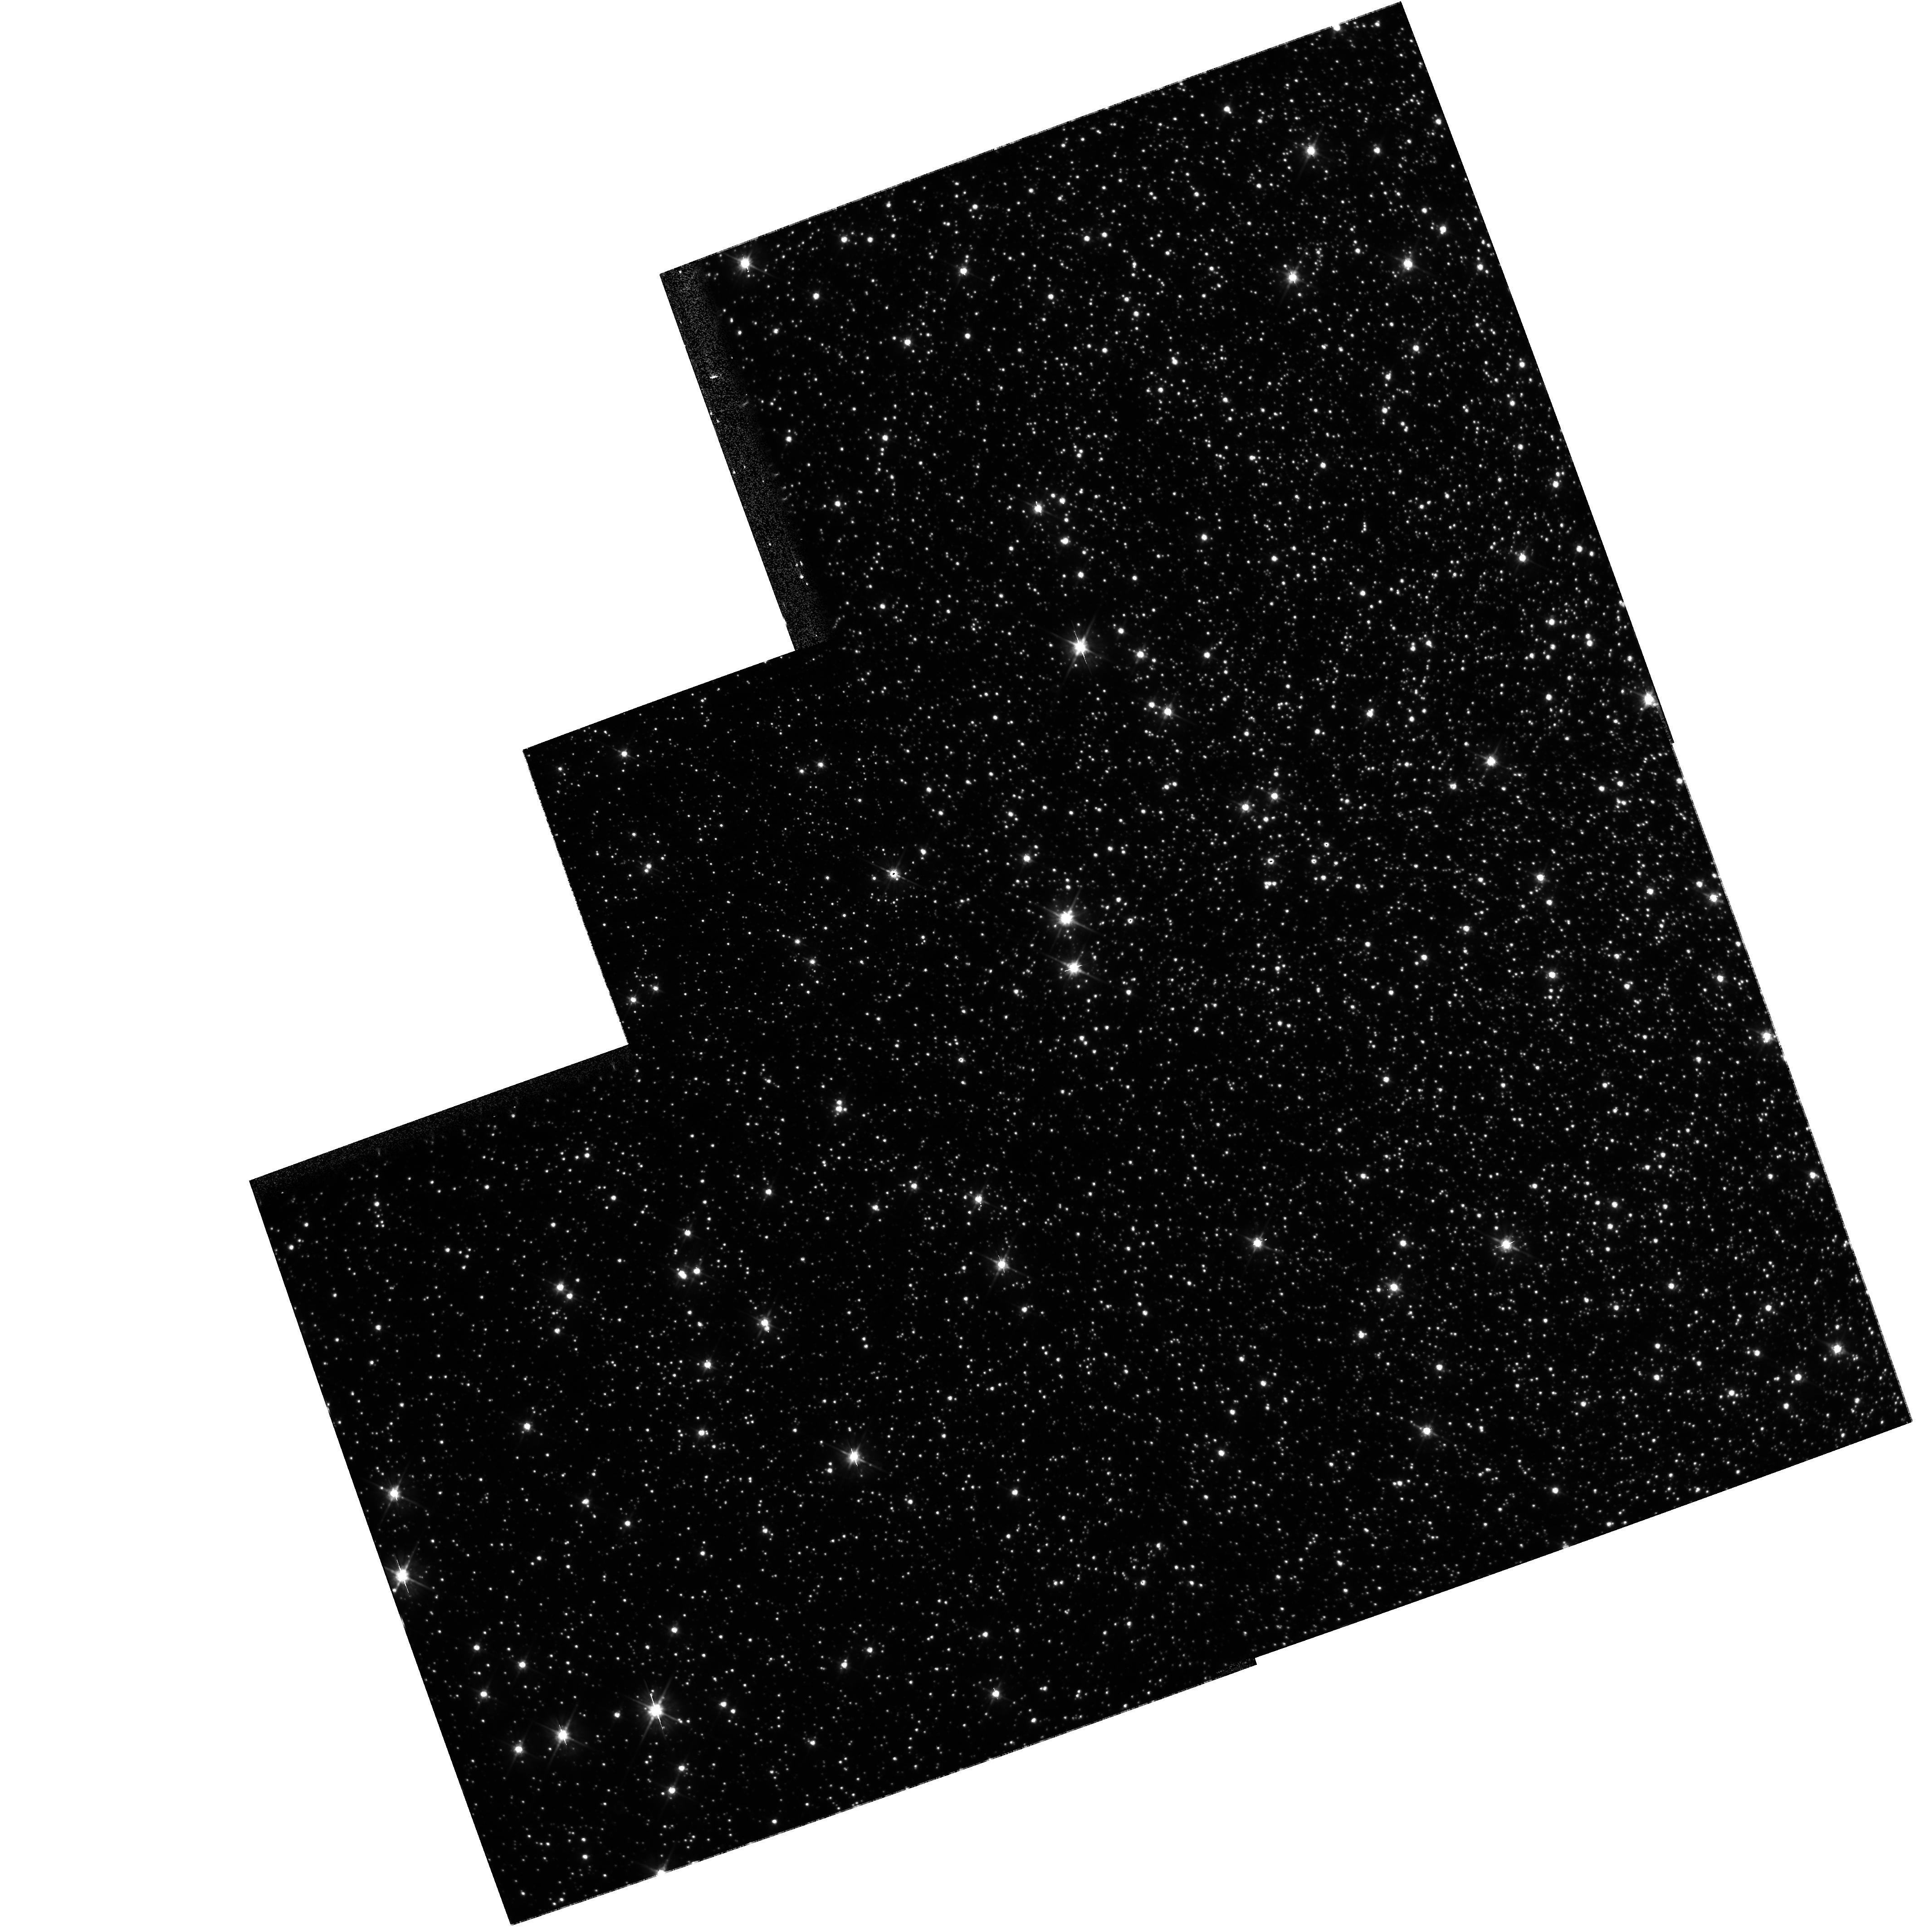
Target: OMEGA-CEN. Instrument: WFPC2/PC. Filter: F555W. Exposure: 8 min. Observation ID: hst_10079_01_wfpc2_pc_f555w_u8ty01

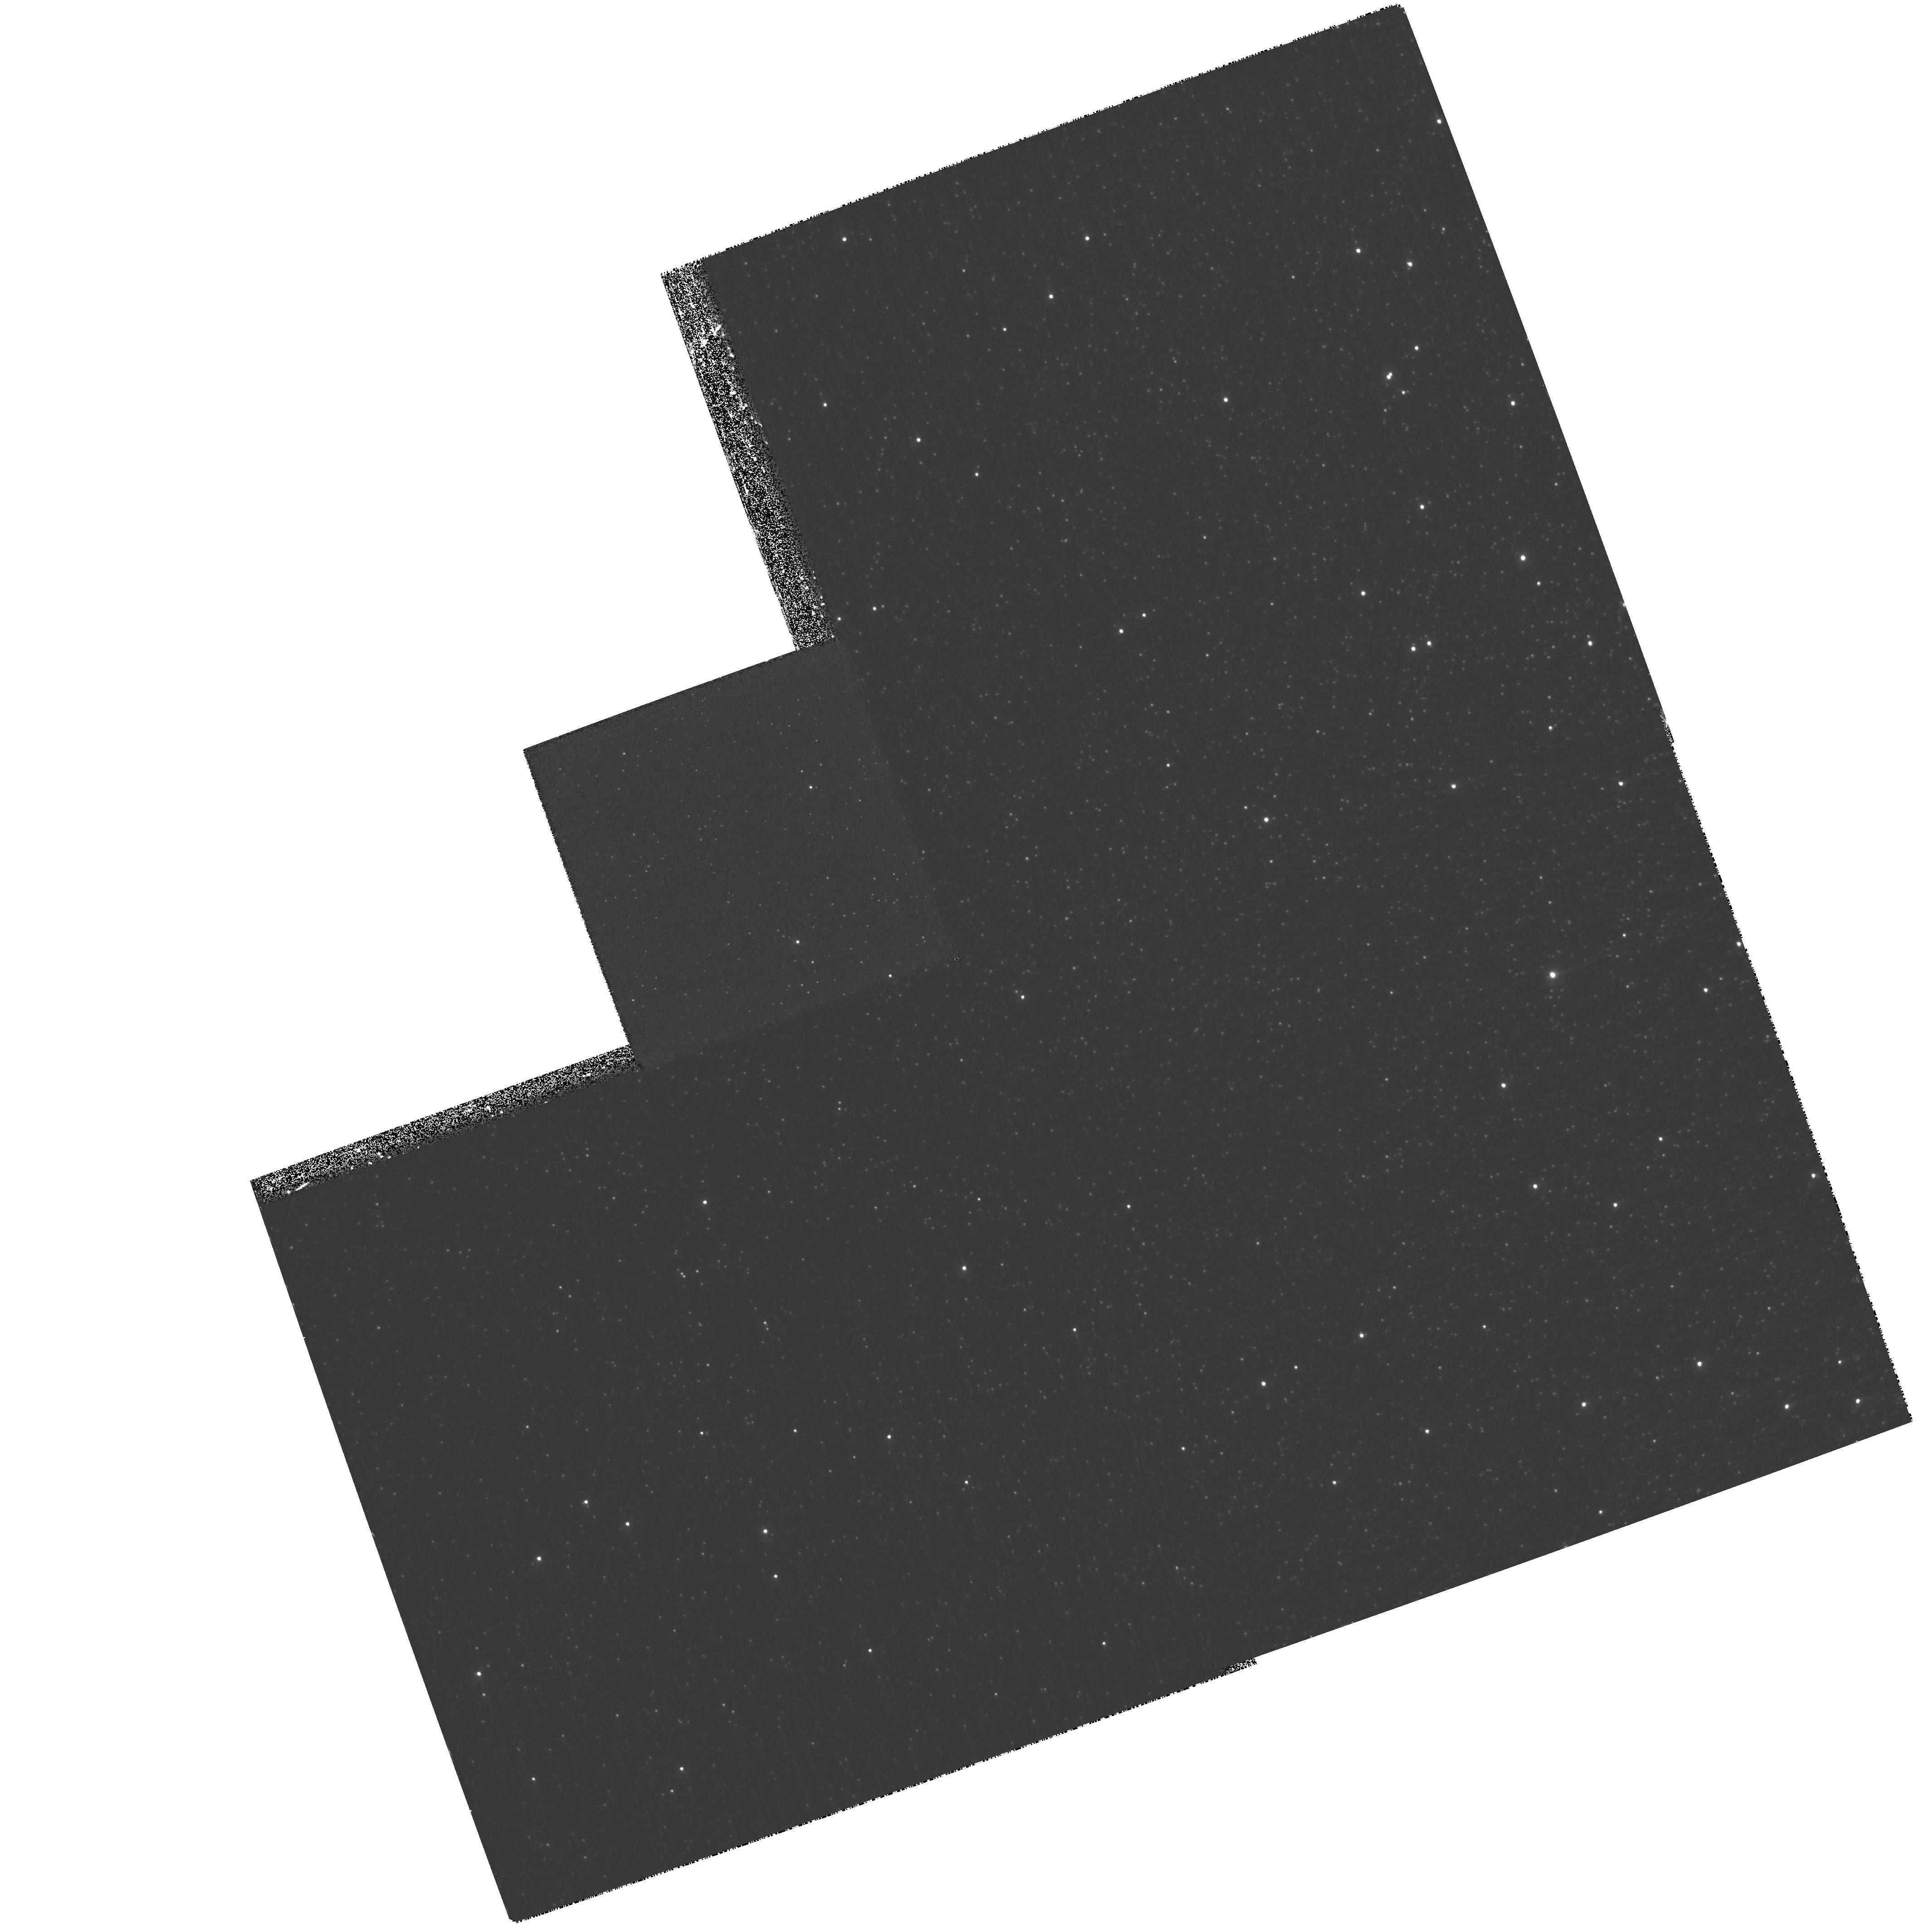
Target: OMEGA-CEN. Instrument: WFPC2/PC. Filter: F255W. Exposure: 1.4 h. Observation ID: hst_10079_01_wfpc2_pc_f255w_u8ty01

(PI: PLATAIS)

The goal of astrometric calibration of the HST WFPC2 is to obtain a coordinate system free of distortion down to the precision level of 1 mas. That precision is necessary for future astrometric work (e.g., on proper motions) involving a combination of the archival WFPC2 and recent ACS images. So far such a calibration has only been obtained for the wide bandpass F555W filter (Anderson and King, 2003). Recently V. Kozhurina-Platais (ISR, 2003-002) has expanded the analysis of the geometric distortion of WFPC2 as a function of wavelength for two other broadband filters, (F814W and F300W), and has also established the plate scale and skew parameters (non-perpendicularity of X and Y axes) for these filters. This study points to the importance of astrometric calibration at wavelengths shorter than ~400 nanometers. This proposal seeks observations in the FUV filter F255W of the Inner Calibration Field in the globular cluster omega Cen. It is expected that the amount of distortion in the F255W filter with respect to the F555W filter will be higher by 5% but this must be established from observations. A total of four astrometric calibrations in F255W (proposed here), and F300W, F555, F814W (already completed) will allow us to interpolate such a calibration for any other filter from FUV to near infrared.